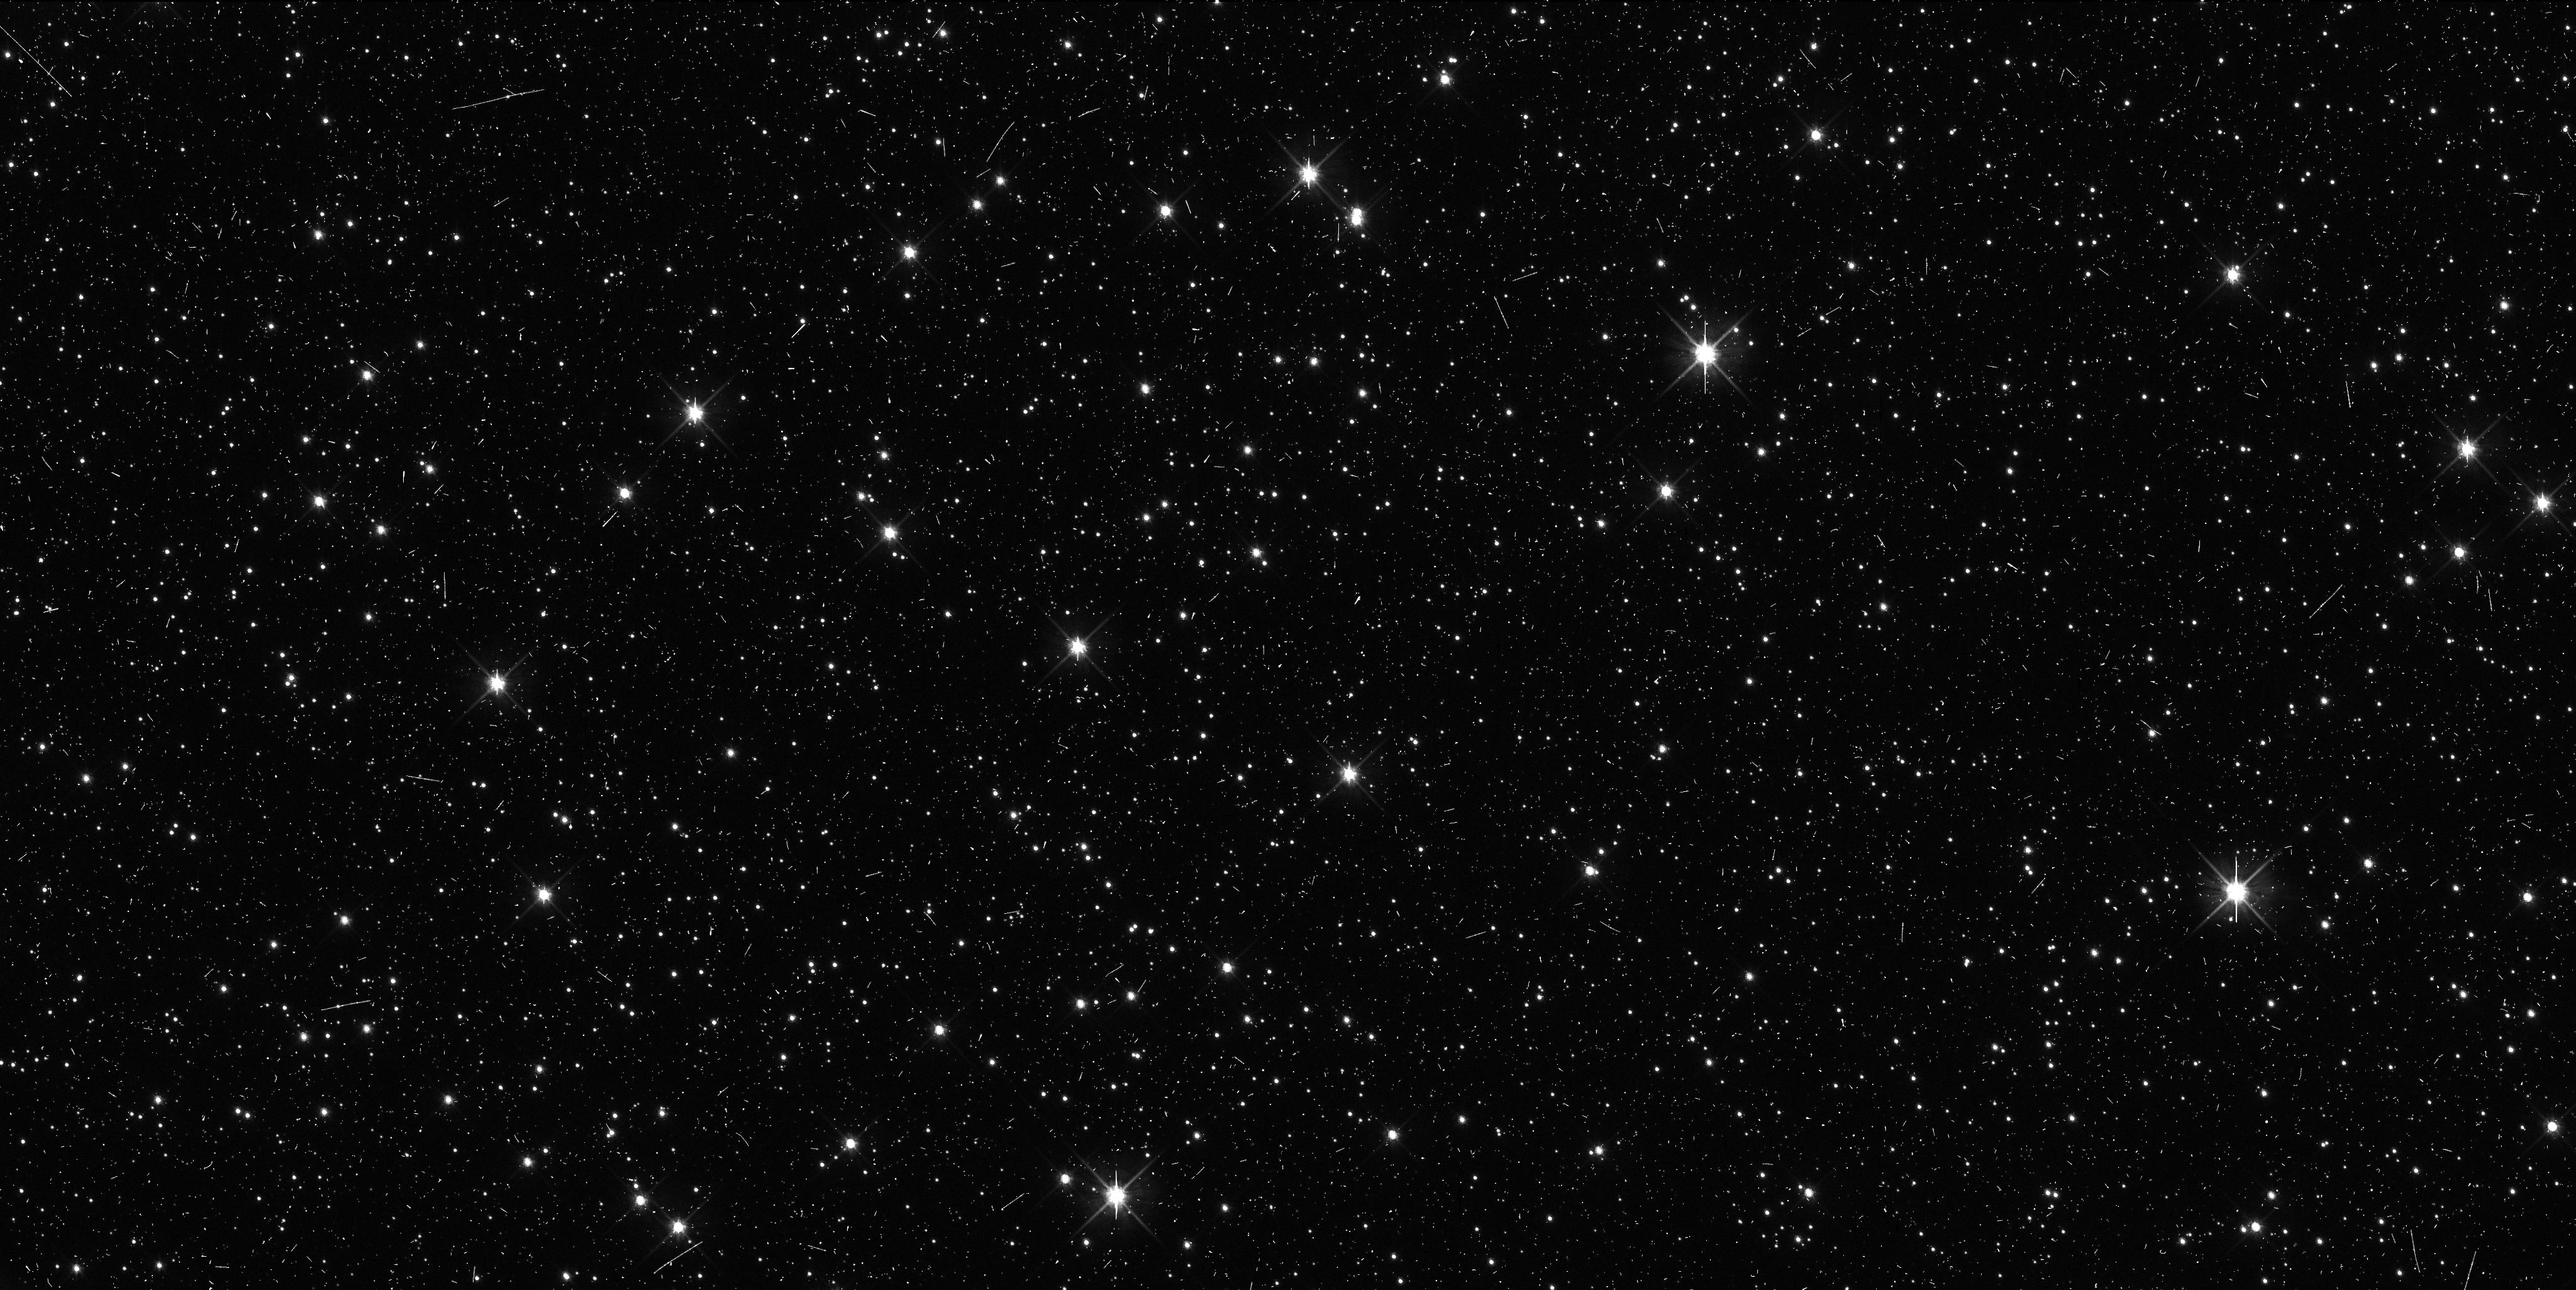
Target: VNH0034
Instrument: WFC3/UVIS
Filter: F606W
Exposure: 8 min
Observation ID: ibzx02jgq

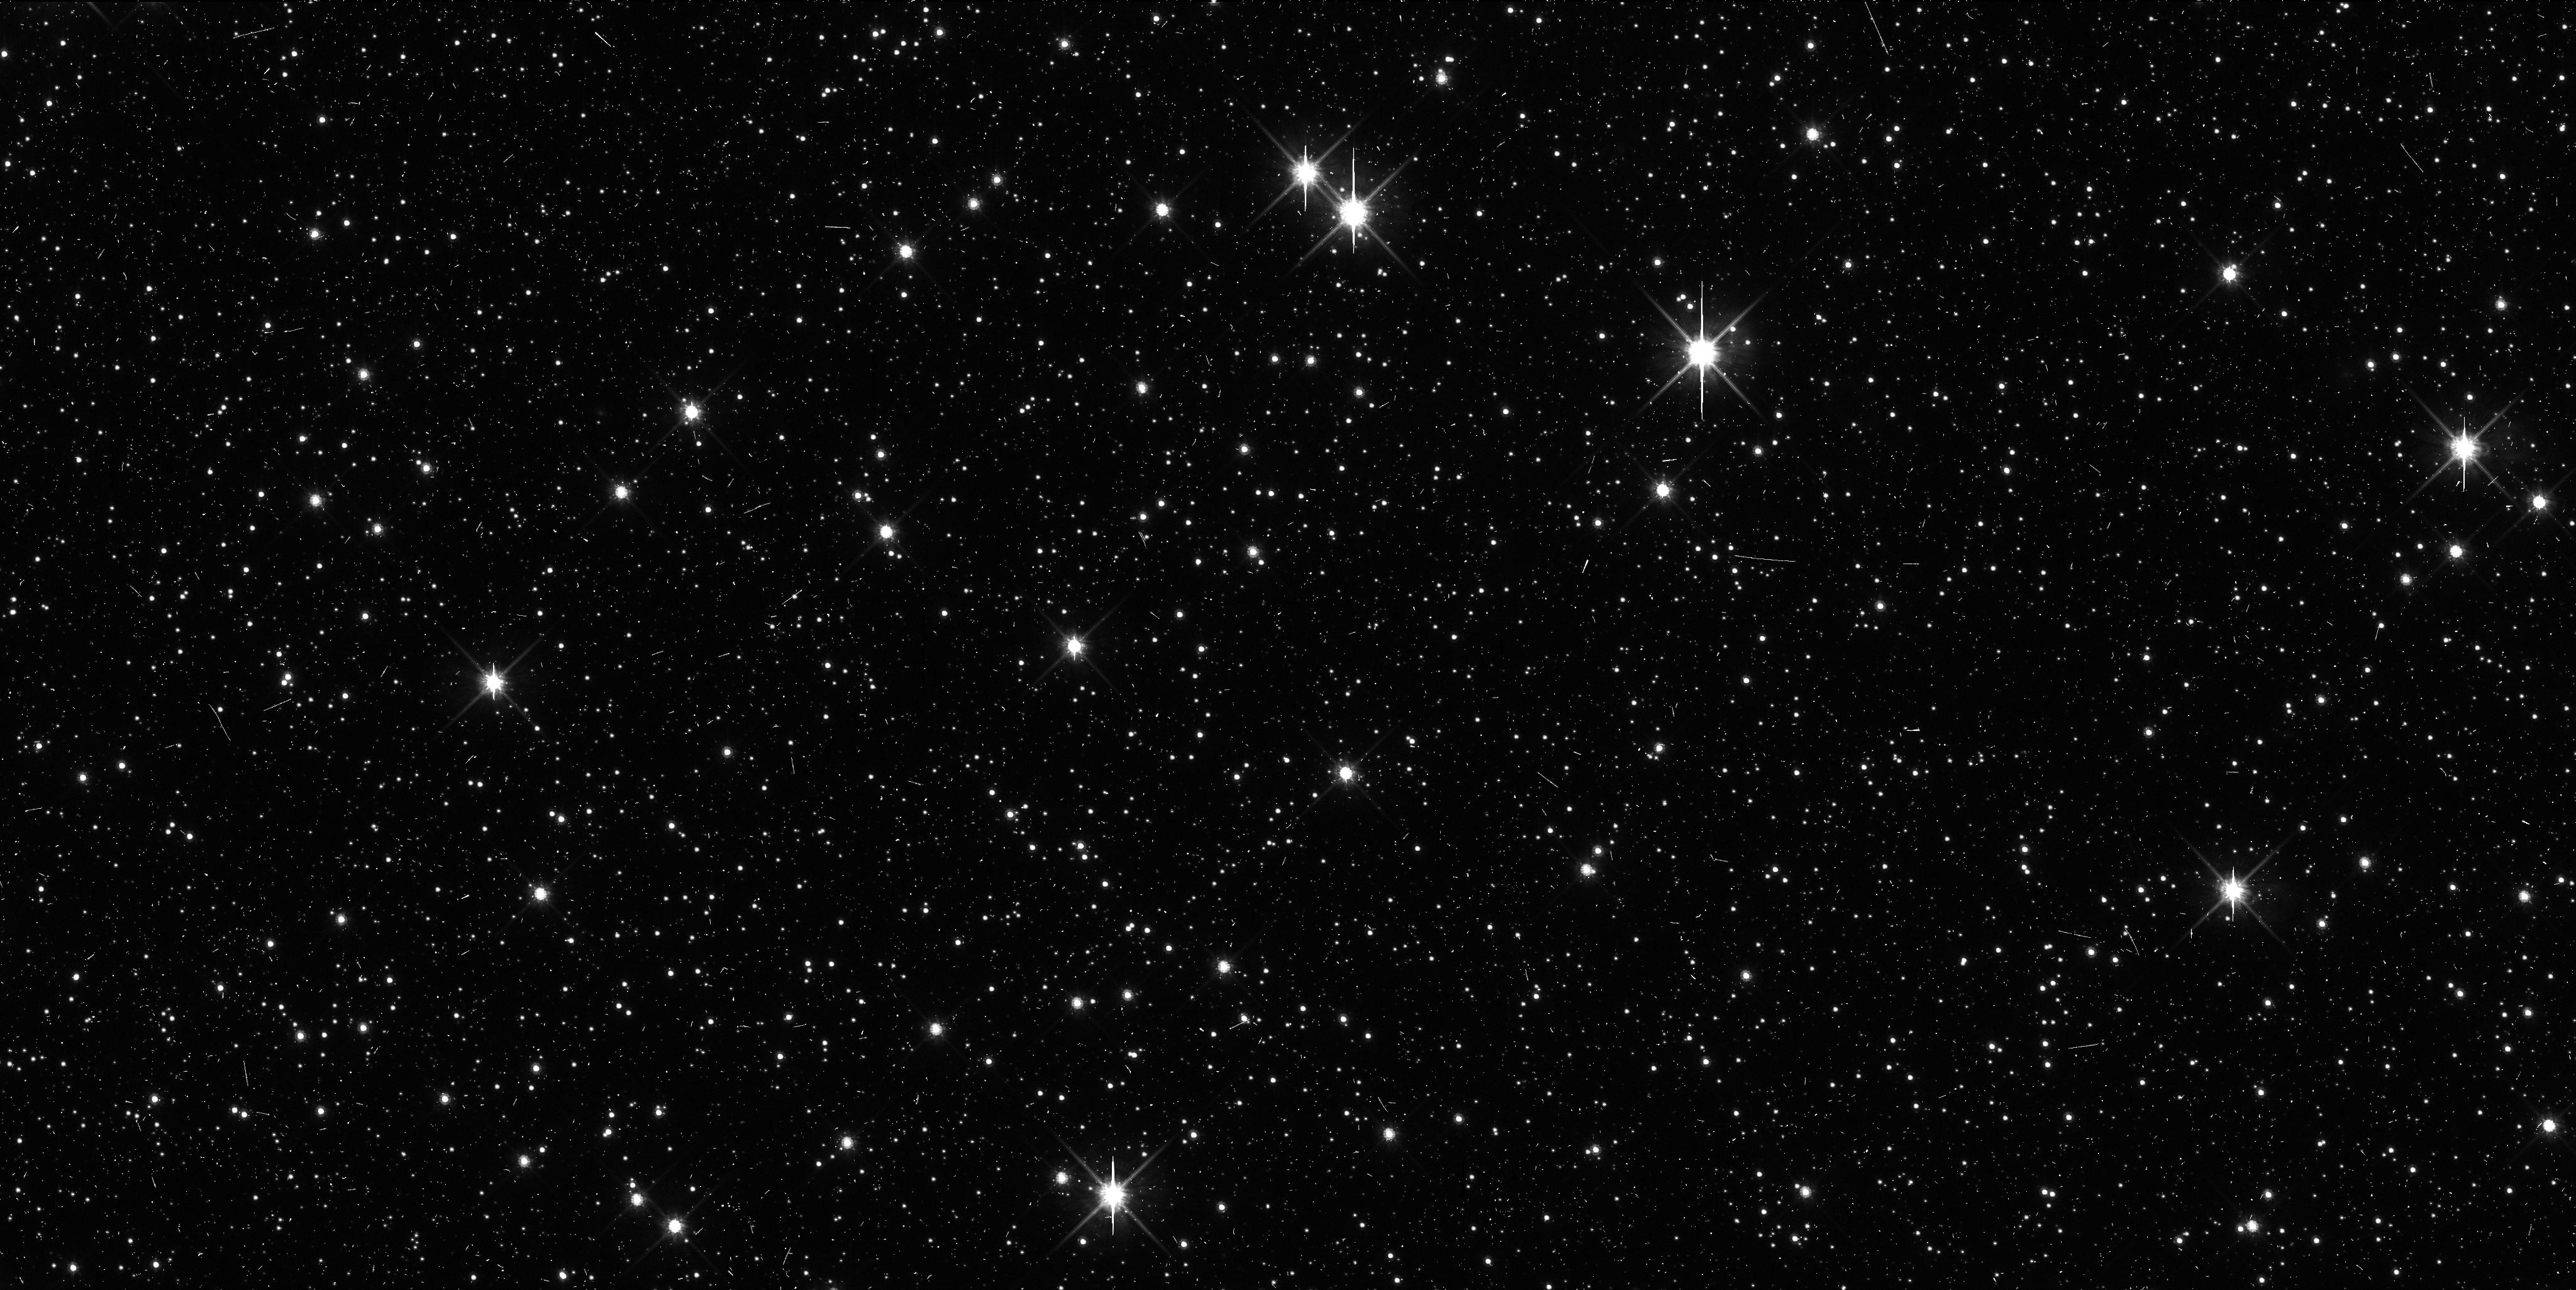
Target: VNH0034
Instrument: WFC3/UVIS
Filter: F814W
Exposure: 11 min
Observation ID: ibzx02jjq

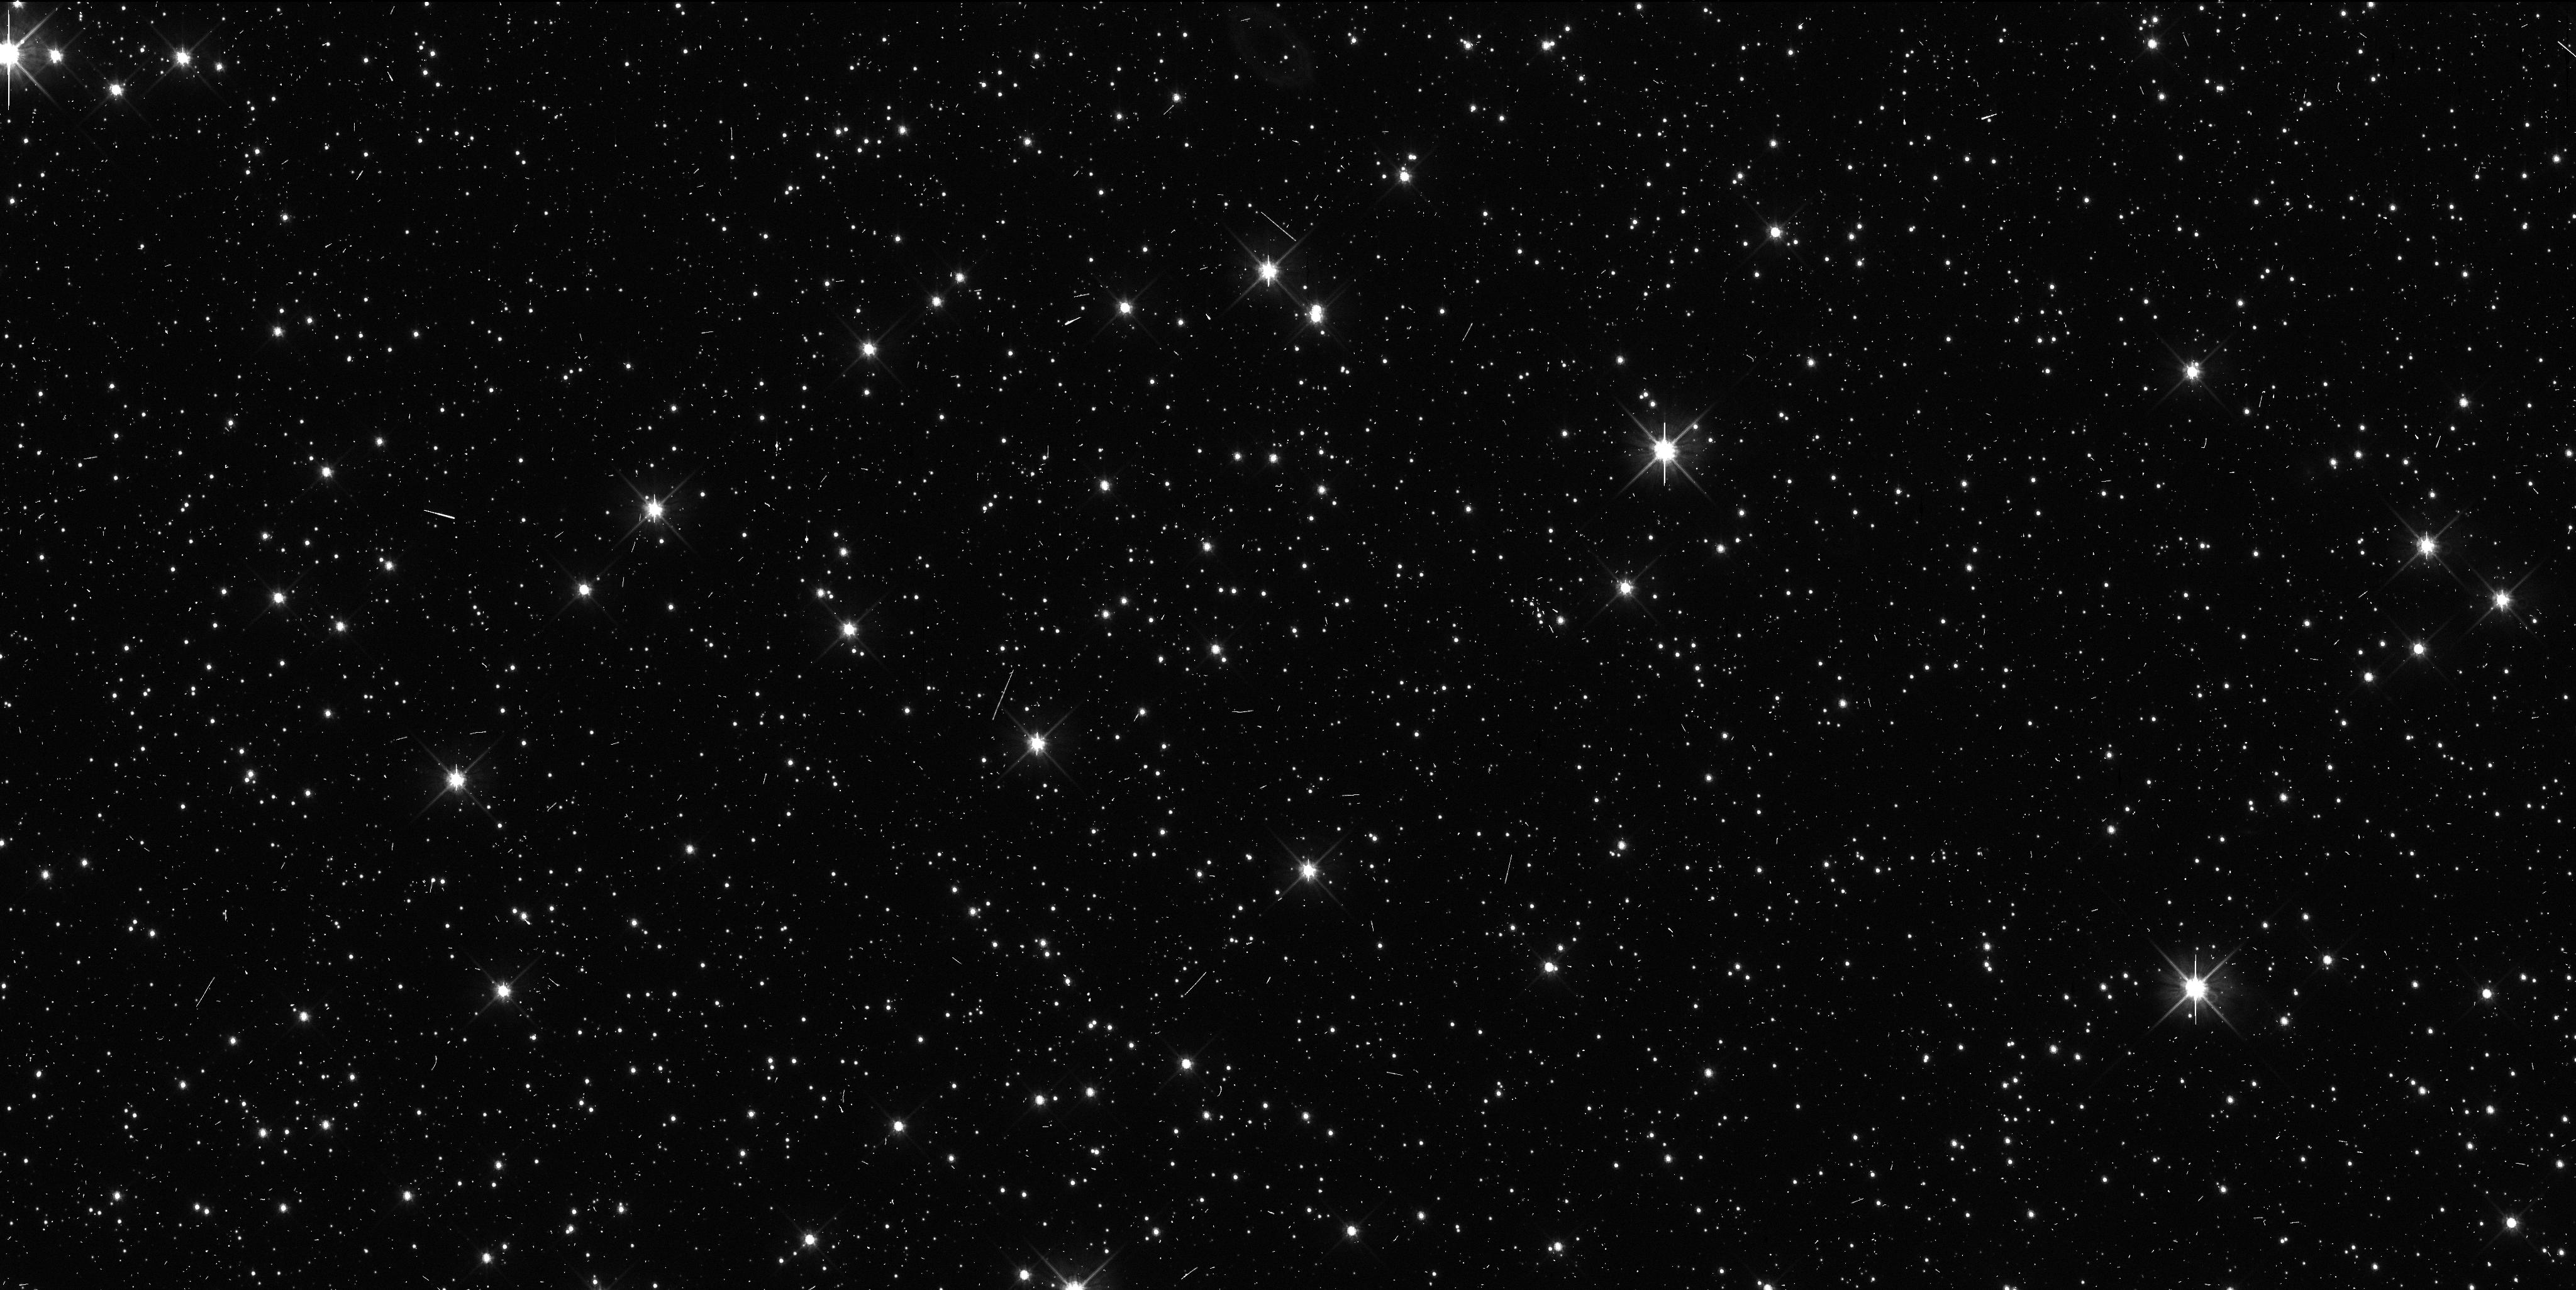
Target: VNH0034
Instrument: WFC3/UVIS
Filter: F606W
Exposure: 8 min
Observation ID: ibzx01g9q

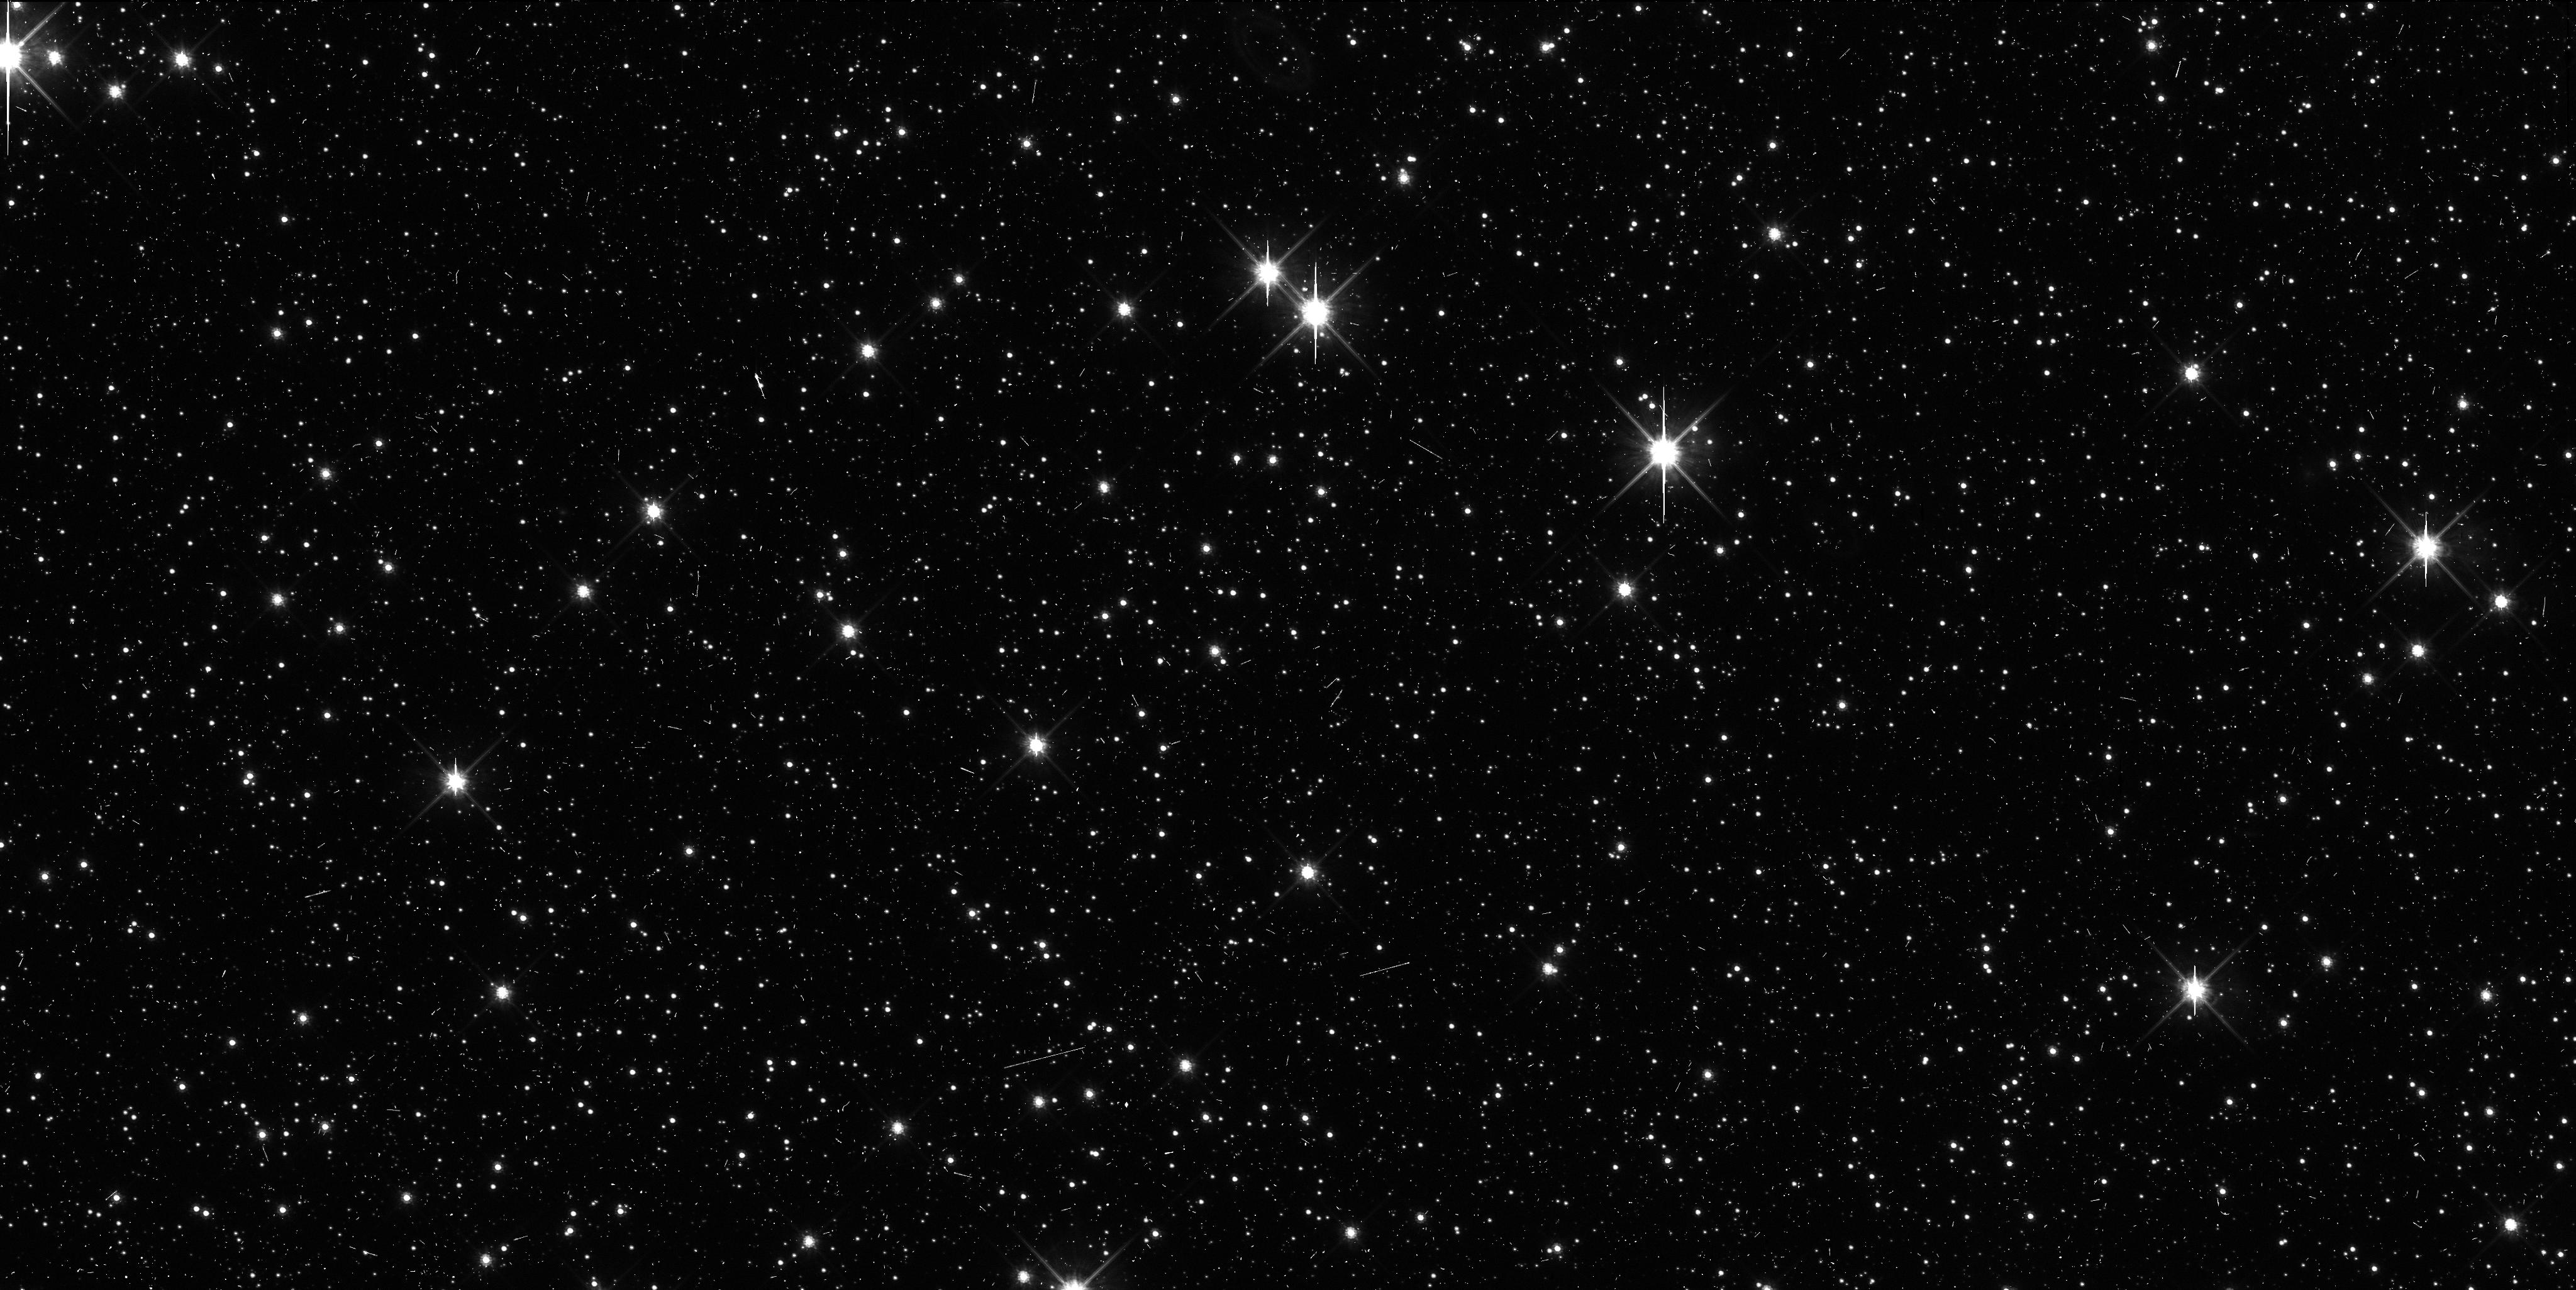
Target: VNH0034
Instrument: WFC3/UVIS
Filter: F814W
Exposure: 11 min
Observation ID: ibzx01g7q

Precise Orbit Determination for New Horizons Candidate KBOs (PI: Benecchi, Susan D.)

The New Horizons (NH) spacecraft is on its way to study the Pluto system during a flyby after which the spacecraft will be retargeted to one or more Kuiper Belt Objects (KBOs) to learn about small KBOs and the Kuiper Belt population. We are actively carrying out dedicated ground-based observations to identify a target for NH to flyby and continue to improve our analysis algorithms. So far we have identified a few candidate objects, but none have proven to be within an accessible distance for NH, our searches will continue in 2012 and 2013. Unfortunately, NH's trajectory line of site is within the galactic plane (Sagittarius) making stellar confusion a major problem in obtaining precise astrometry and high precision orbits for these objects from the ground. HST's sensitivity, resolution and PSF stability are crucial components for determining precise orbits for these candidates. We have been awarded 2 TOO orbits to observe a KBO candidate to be triggered in the event that a candidate object is found within the targetable region. The observations we propose will also determine if the NH candidate is binary (~30% probability per candidate) and will make a preliminary color determination to assist in target selection.